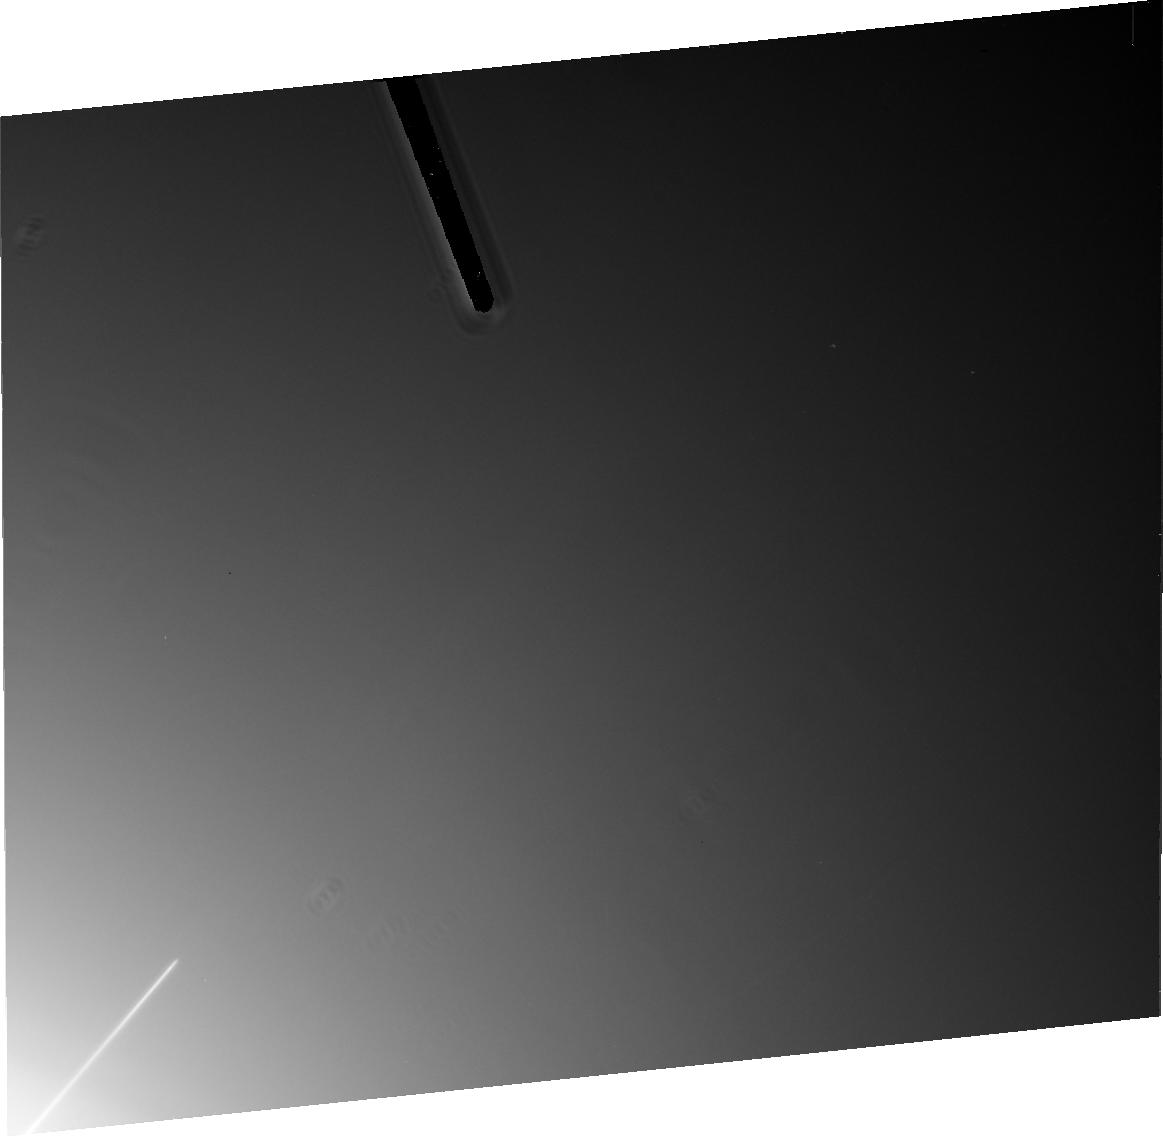
Target: JUP-RING-WEST-GOSSAMER
Instrument: ACS/HRC
Filter: F814W
Exposure: 22 min
Observation ID: j6mm09010

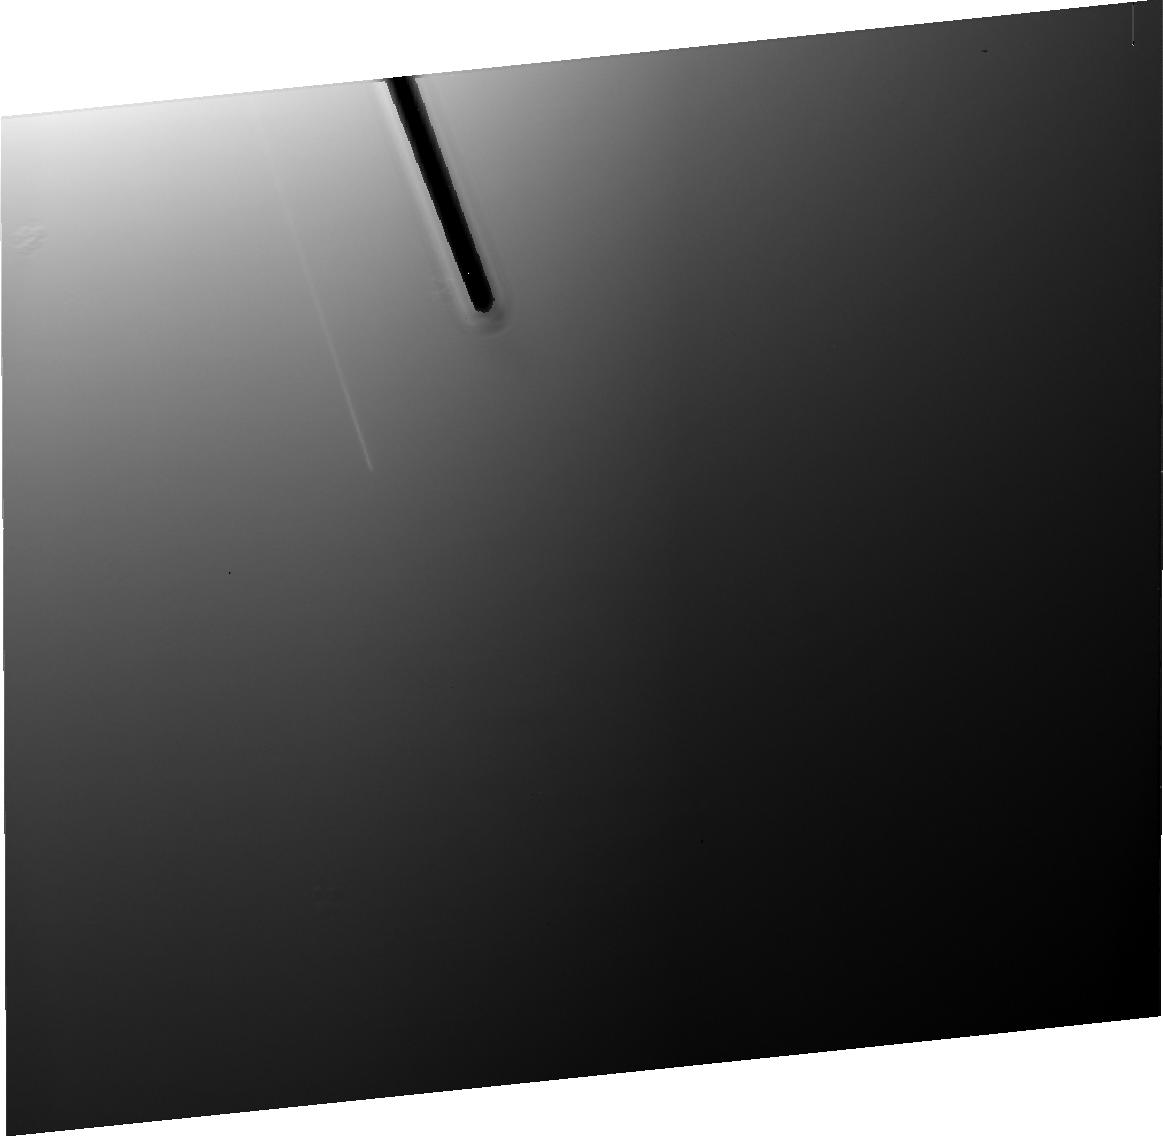
Target: JUP-RING-WEST-METIS
Instrument: ACS/HRC
Filter: F475W
Exposure: 12 min
Observation ID: j6mm01030

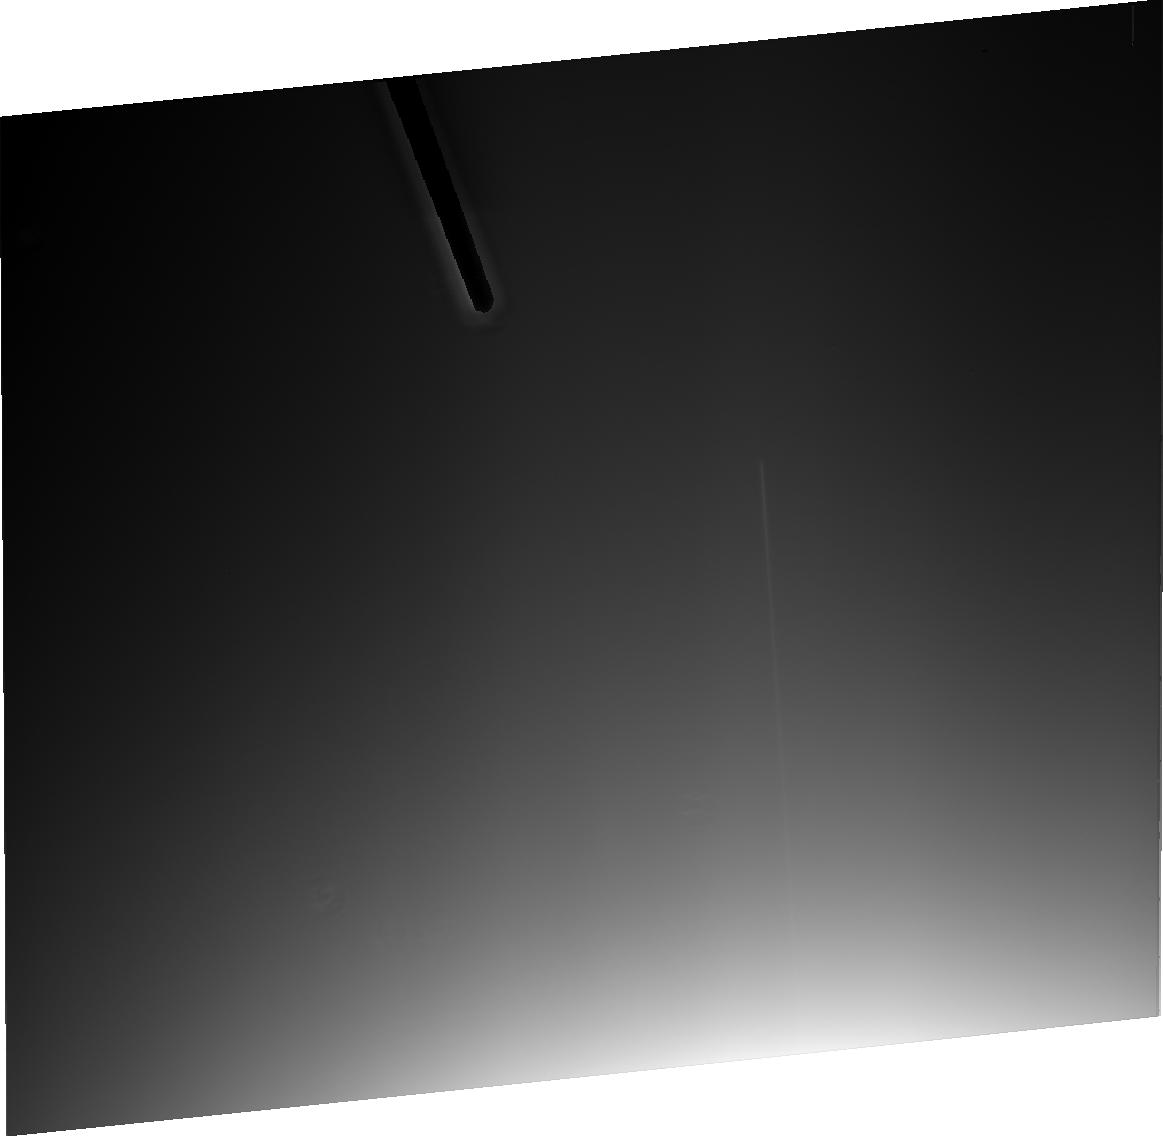
Target: JUP-RING-EAST-ADRASTEA
Instrument: ACS/HRC
Filter: F606W
Exposure: 6 min
Observation ID: j6mm04020

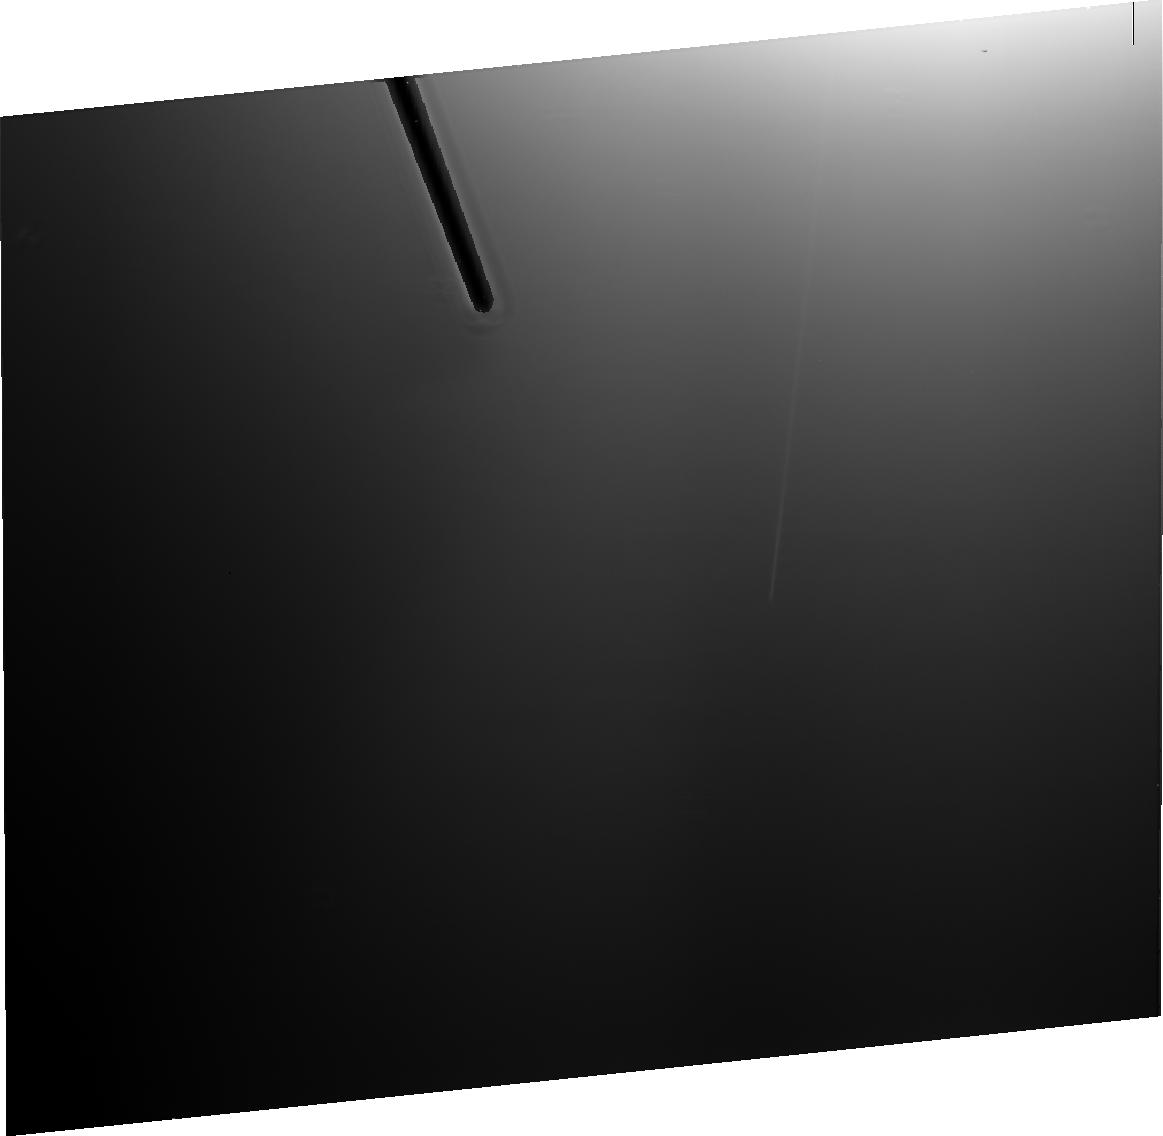
Target: JUP-RING-EAST-ADRASTEA-2
Instrument: ACS/HRC
Filter: F475W
Exposure: 12 min
Observation ID: j6mm10030

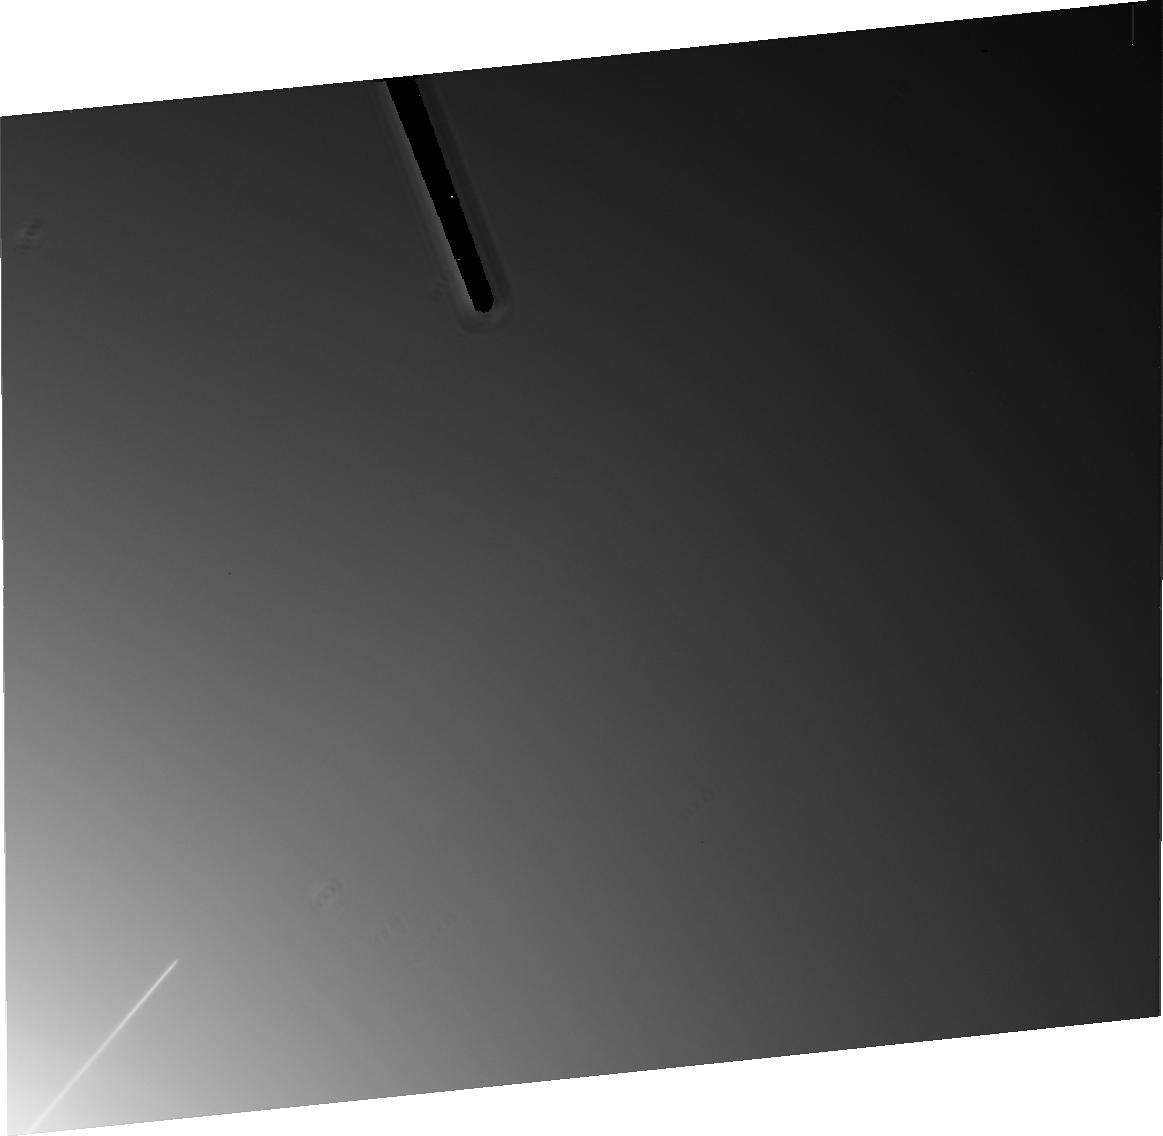
Target: JUP-RING-WEST-GOSSAMER
Instrument: ACS/HRC
Filter: F606W
Exposure: 14 min
Observation ID: j6mm09020

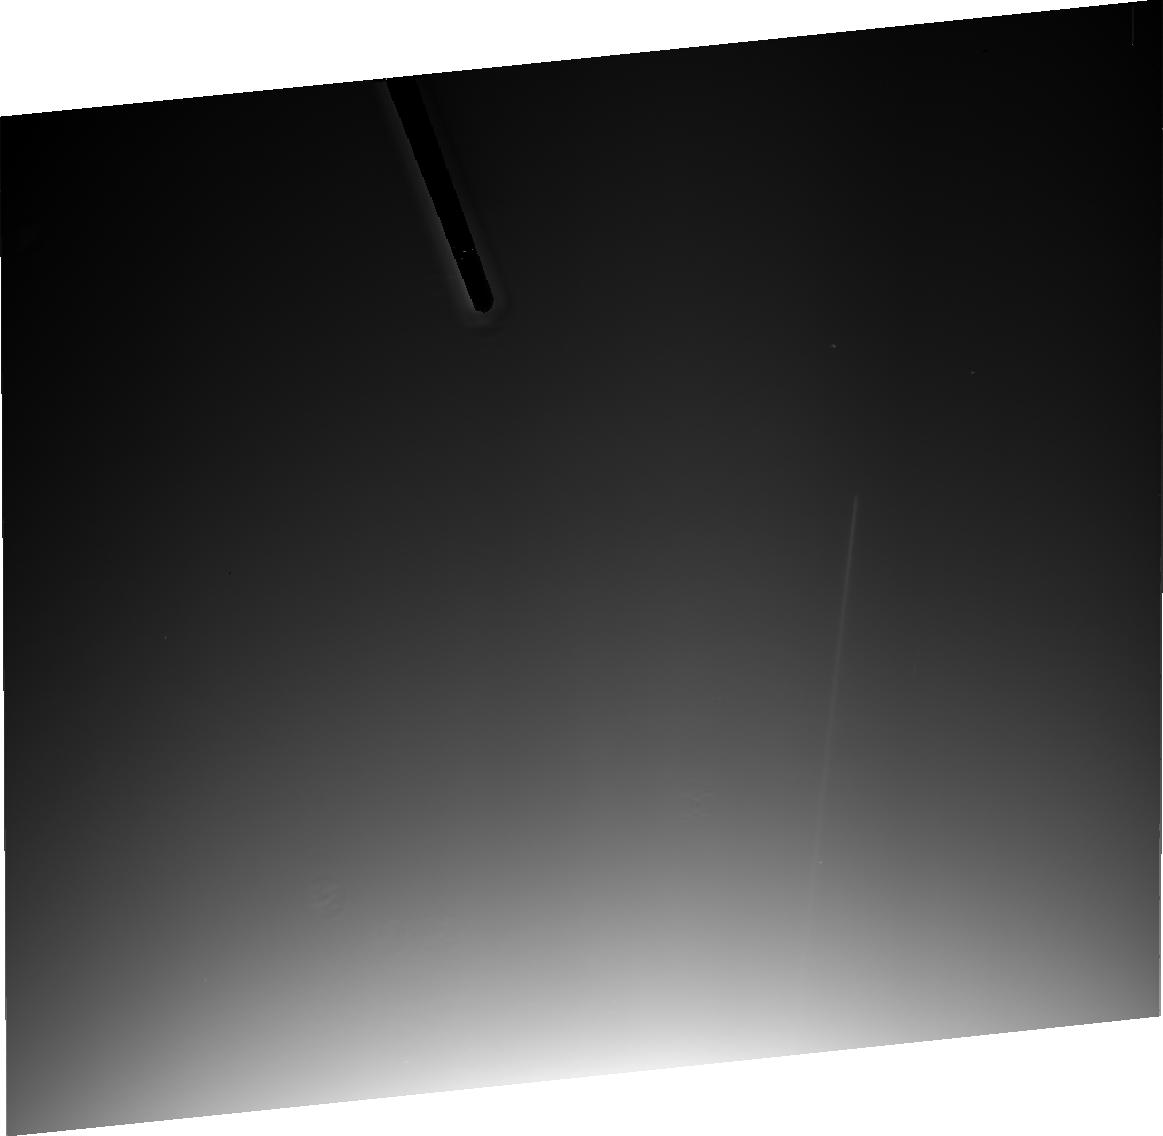
Target: JUP-RING-WEST-METIS
Instrument: ACS/HRC
Filter: F814W
Exposure: 10 min
Observation ID: j6mm08010

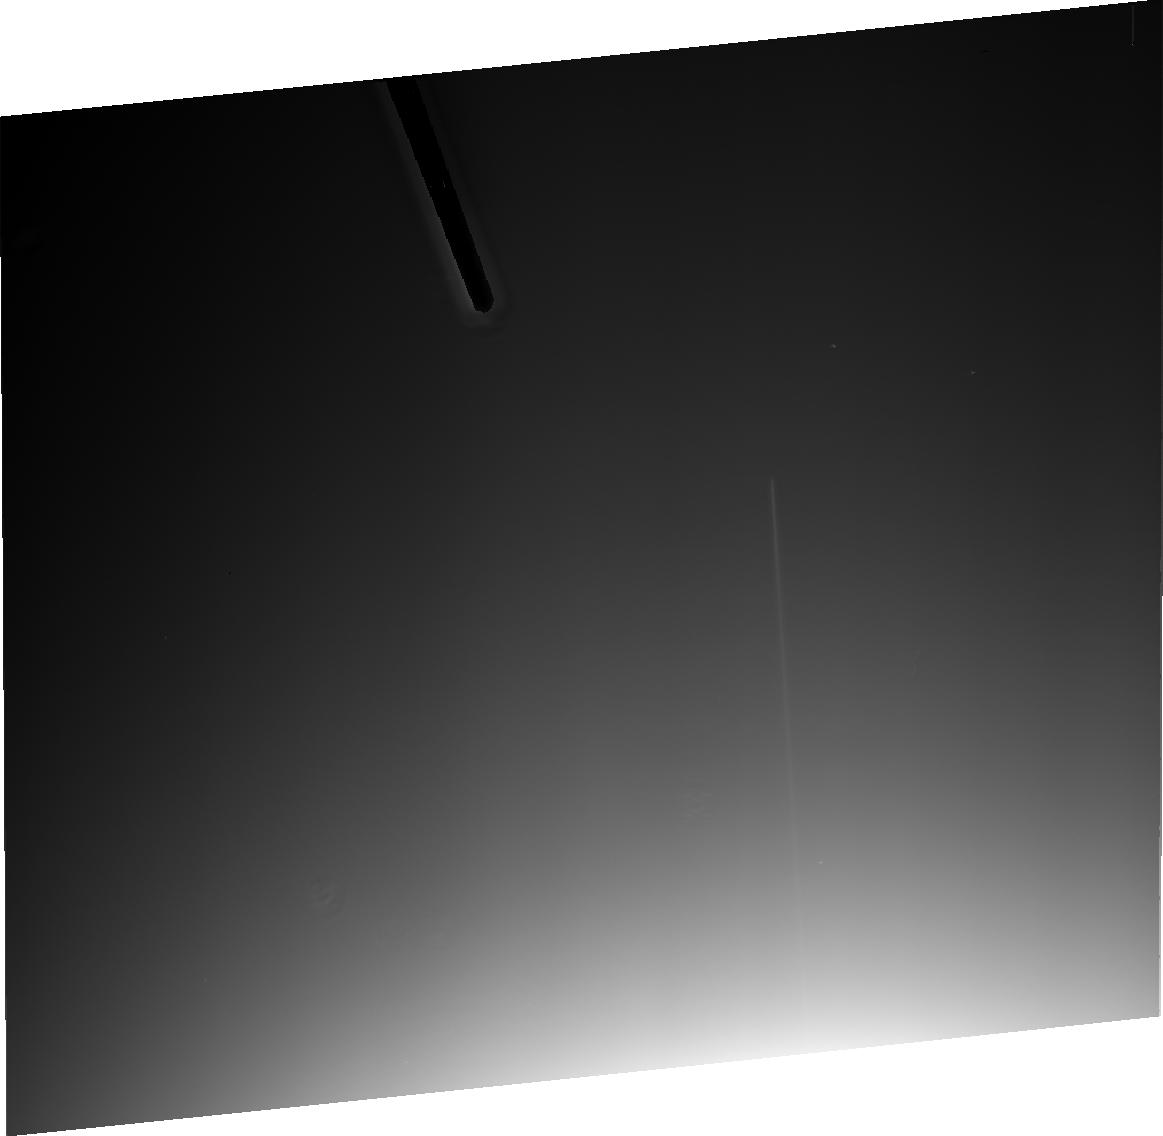
Target: JUP-RING-EAST-ADRASTEA
Instrument: ACS/HRC
Filter: F814W
Exposure: 10 min
Observation ID: j6mm05010

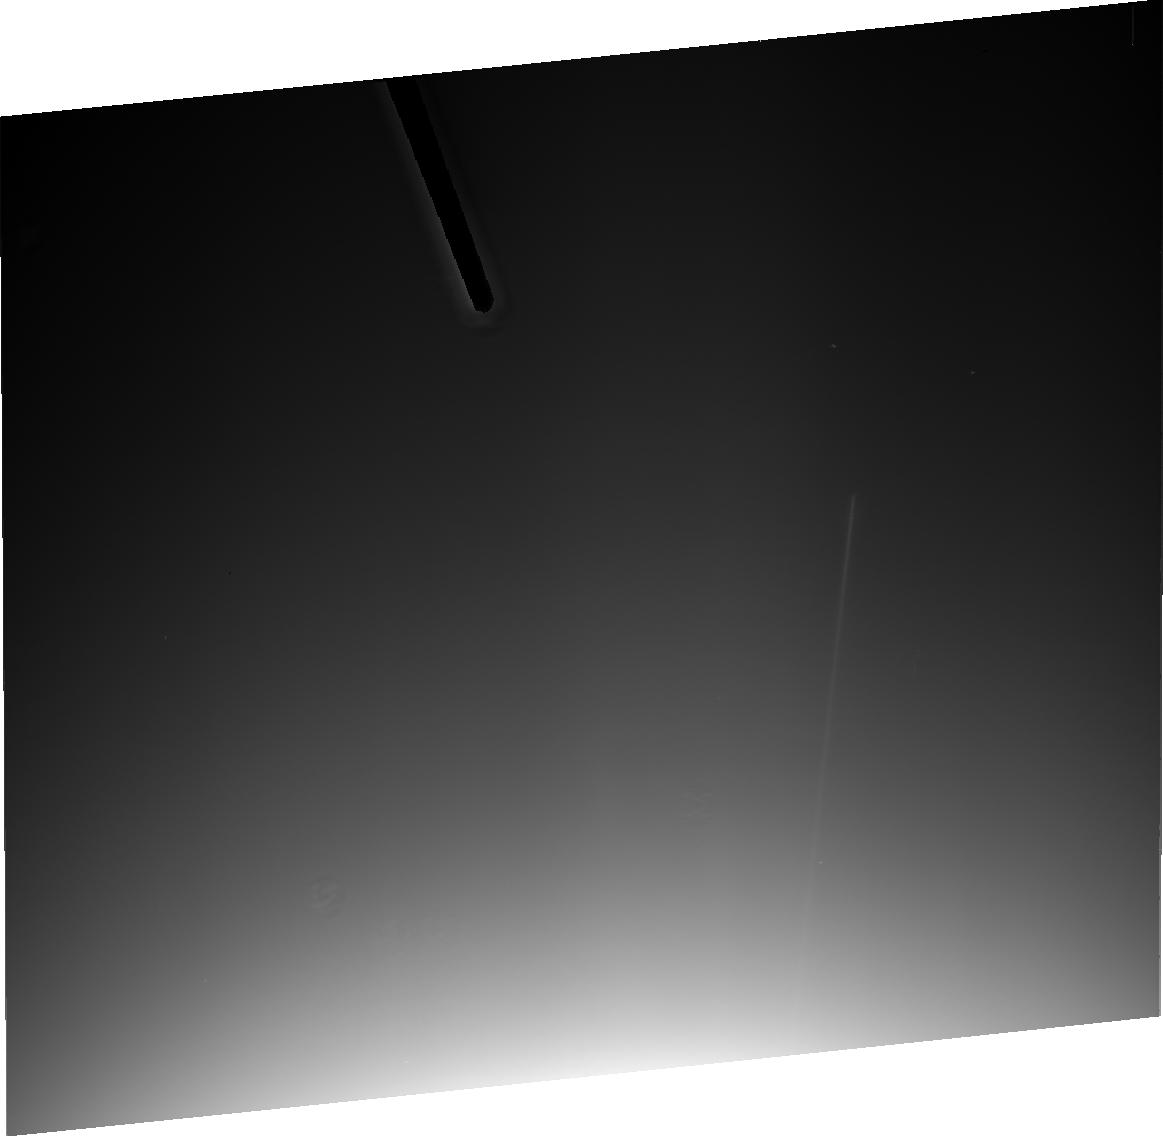
Target: JUP-RING-WEST-METIS
Instrument: ACS/HRC
Filter: F814W
Exposure: 10 min
Observation ID: j6mm06010

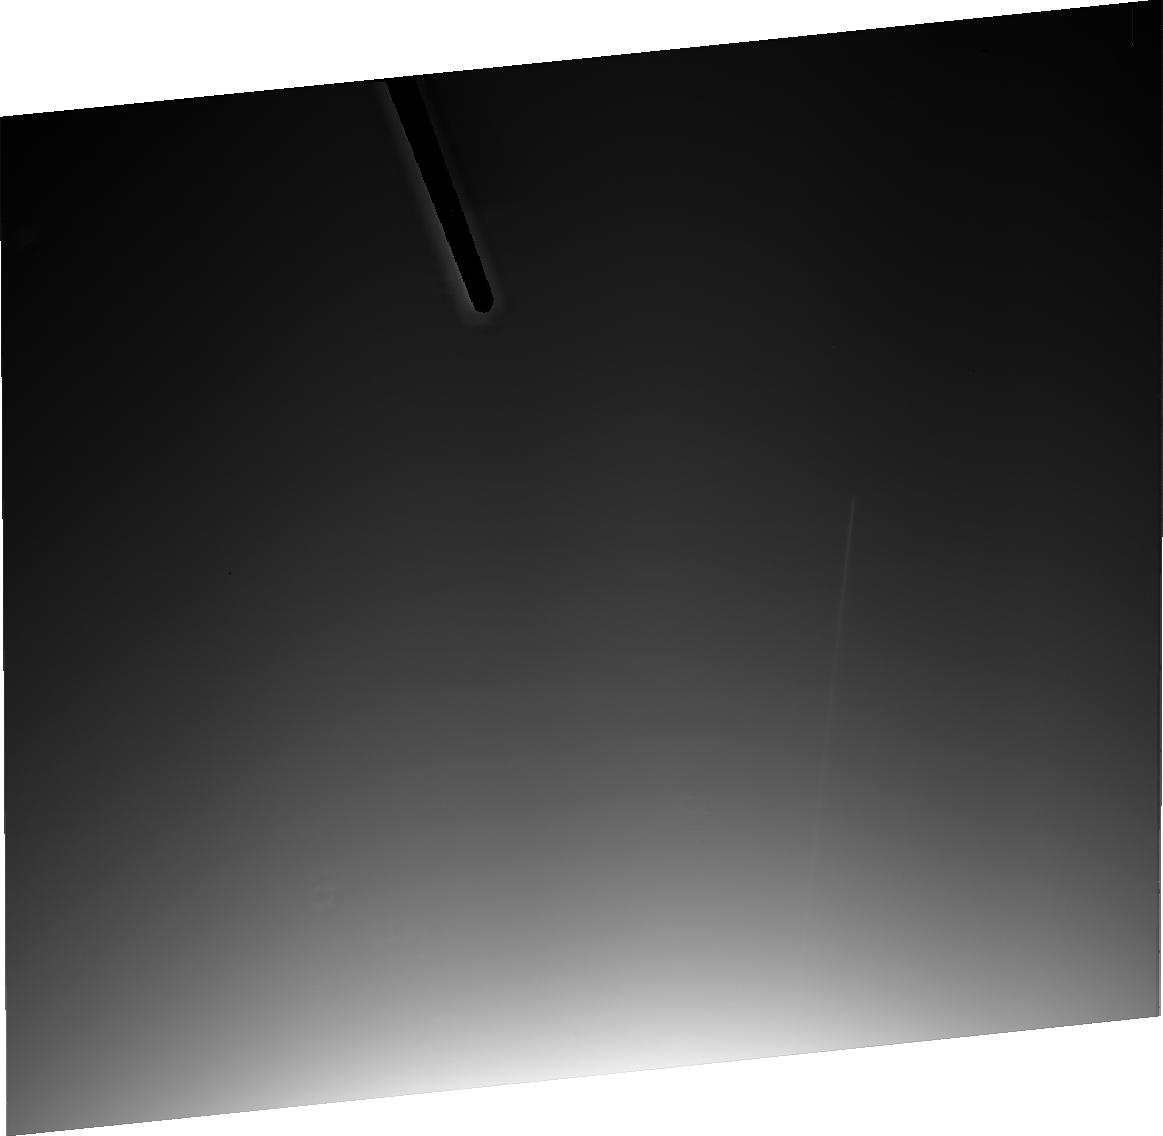
Target: JUP-RING-WEST-METIS
Instrument: ACS/HRC
Filter: F475W
Exposure: 12 min
Observation ID: j6mm06030

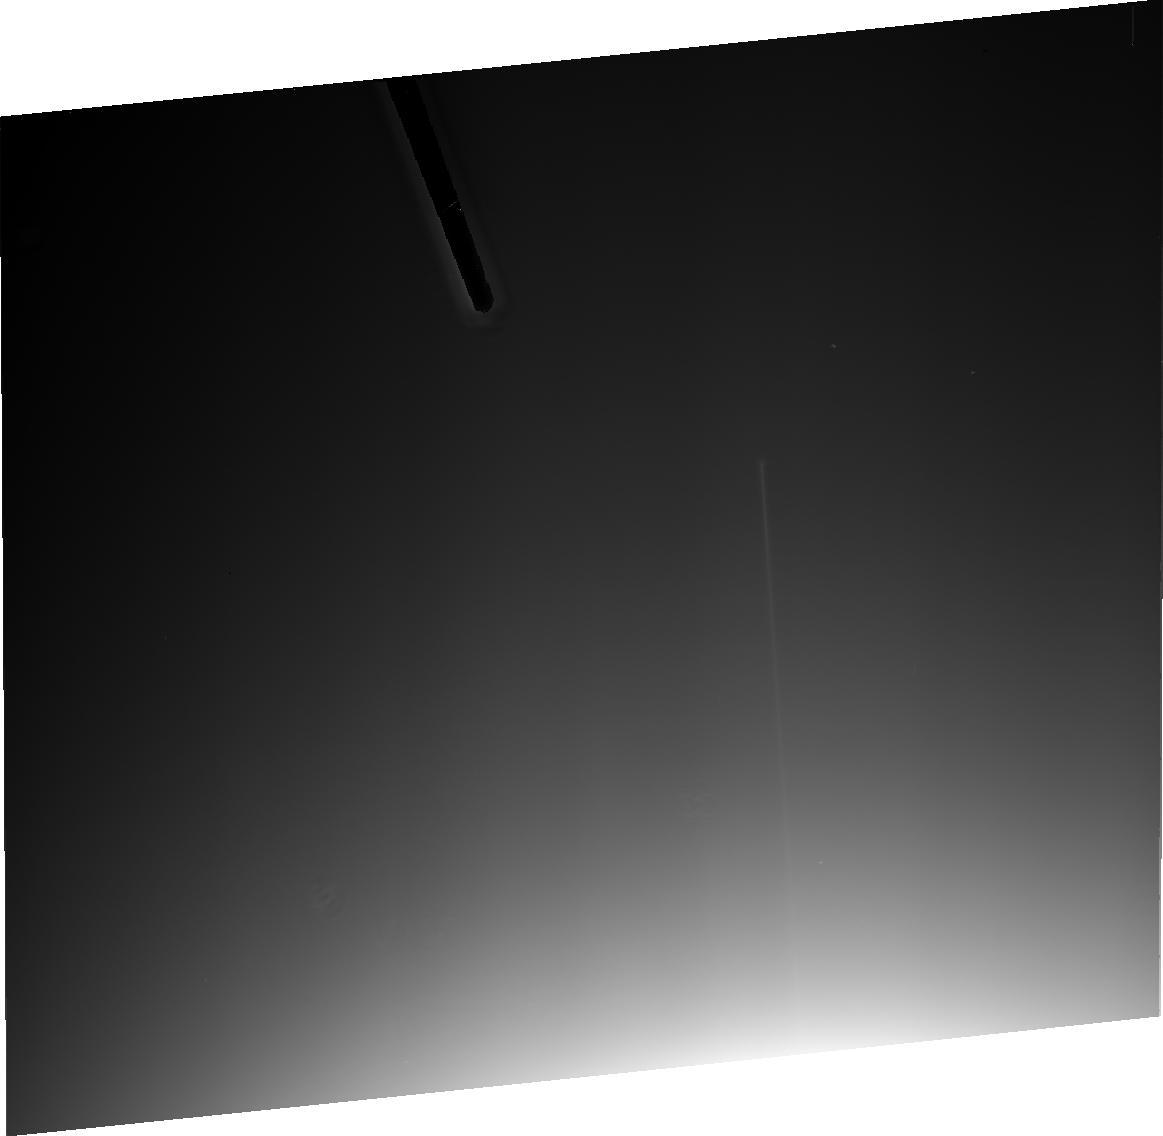
Target: JUP-RING-EAST-ADRASTEA
Instrument: ACS/HRC
Filter: F814W
Exposure: 10 min
Observation ID: j6mm04010

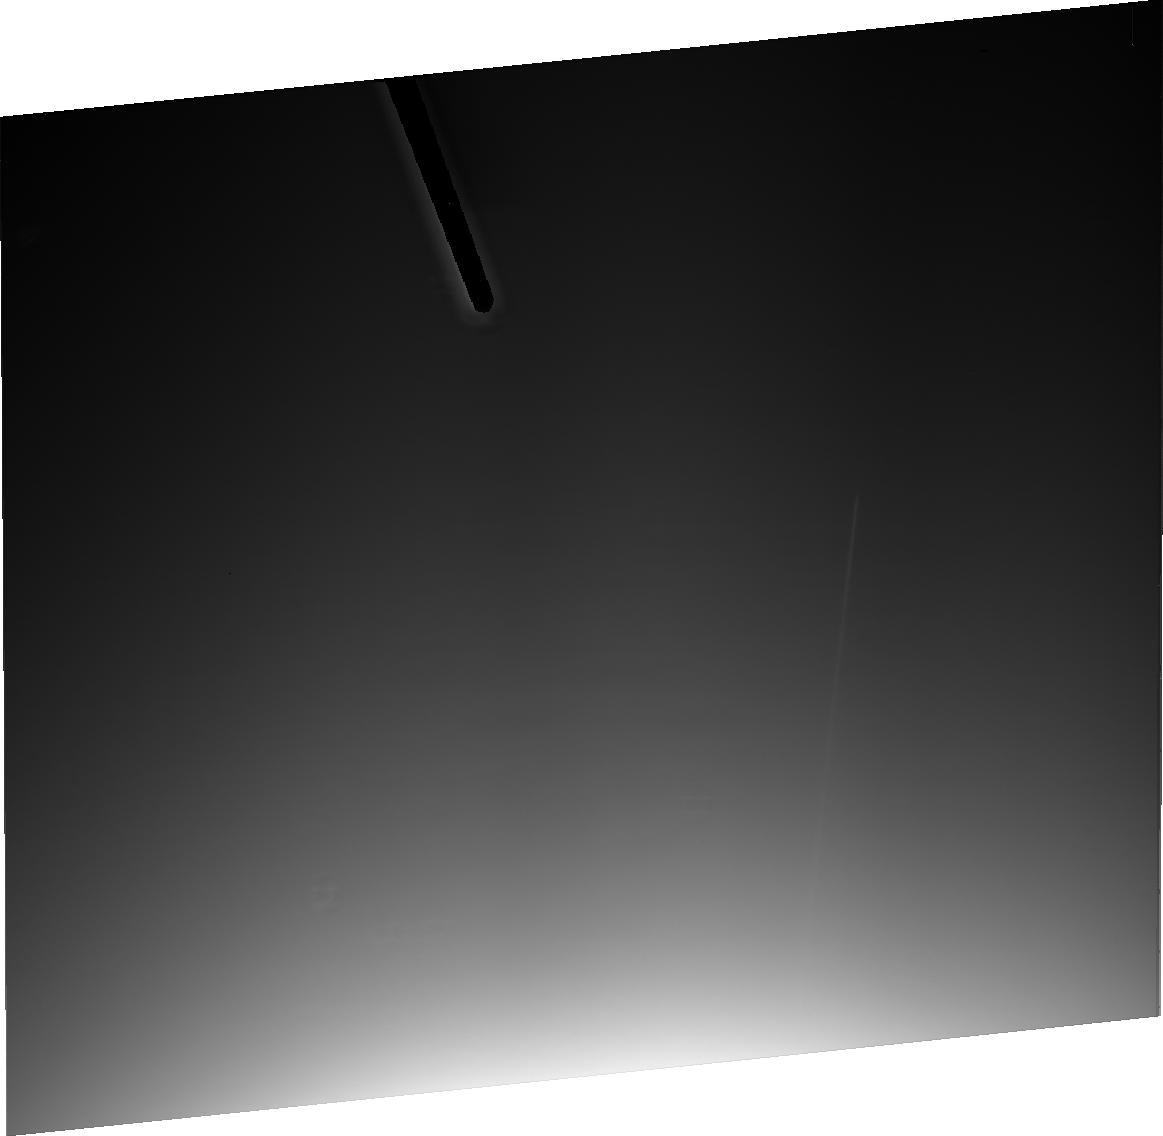
Target: JUP-RING-WEST-METIS
Instrument: ACS/HRC
Filter: F475W
Exposure: 12 min
Observation ID: j6mm08030

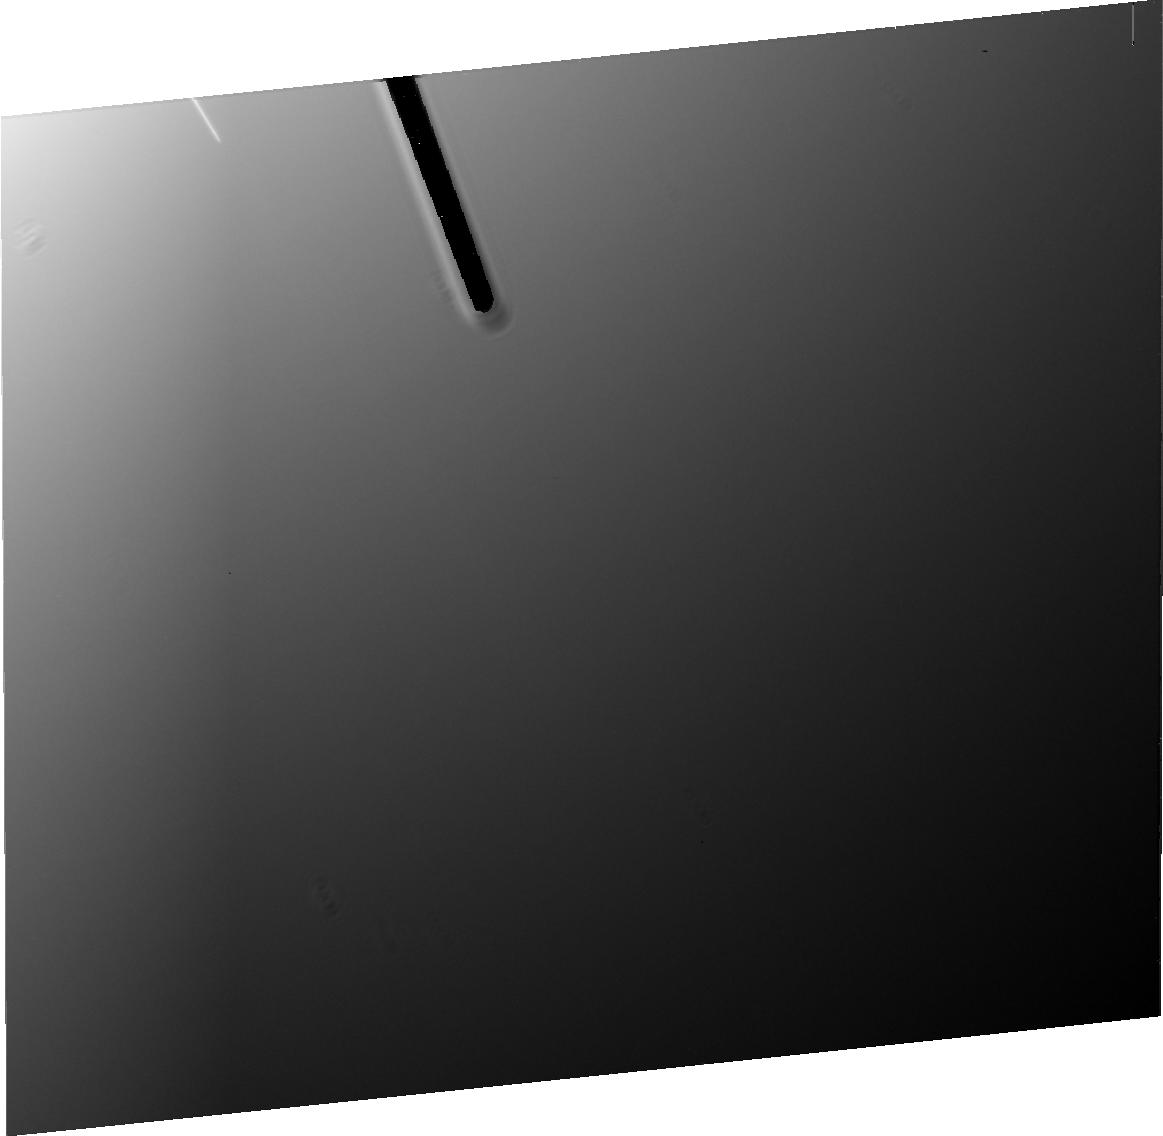
Target: JUP-RING-WEST-GOSSAMER
Instrument: ACS/HRC
Filter: F606W
Exposure: 14 min
Observation ID: j6mm03020

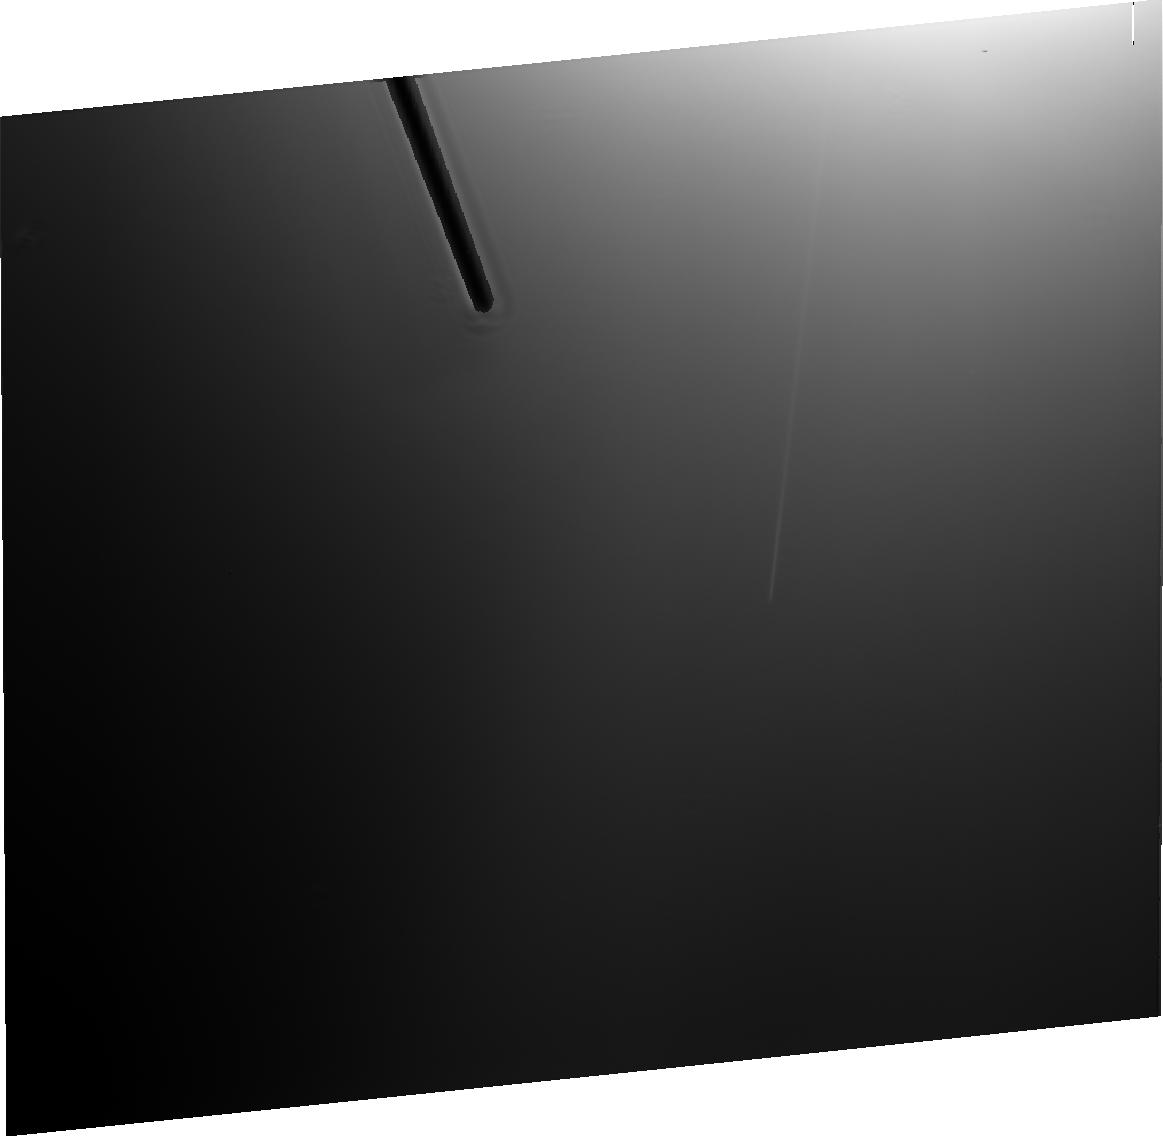
Target: JUP-RING-EAST-ADRASTEA-2
Instrument: ACS/HRC
Filter: F606W
Exposure: 6 min
Observation ID: j6mm10020

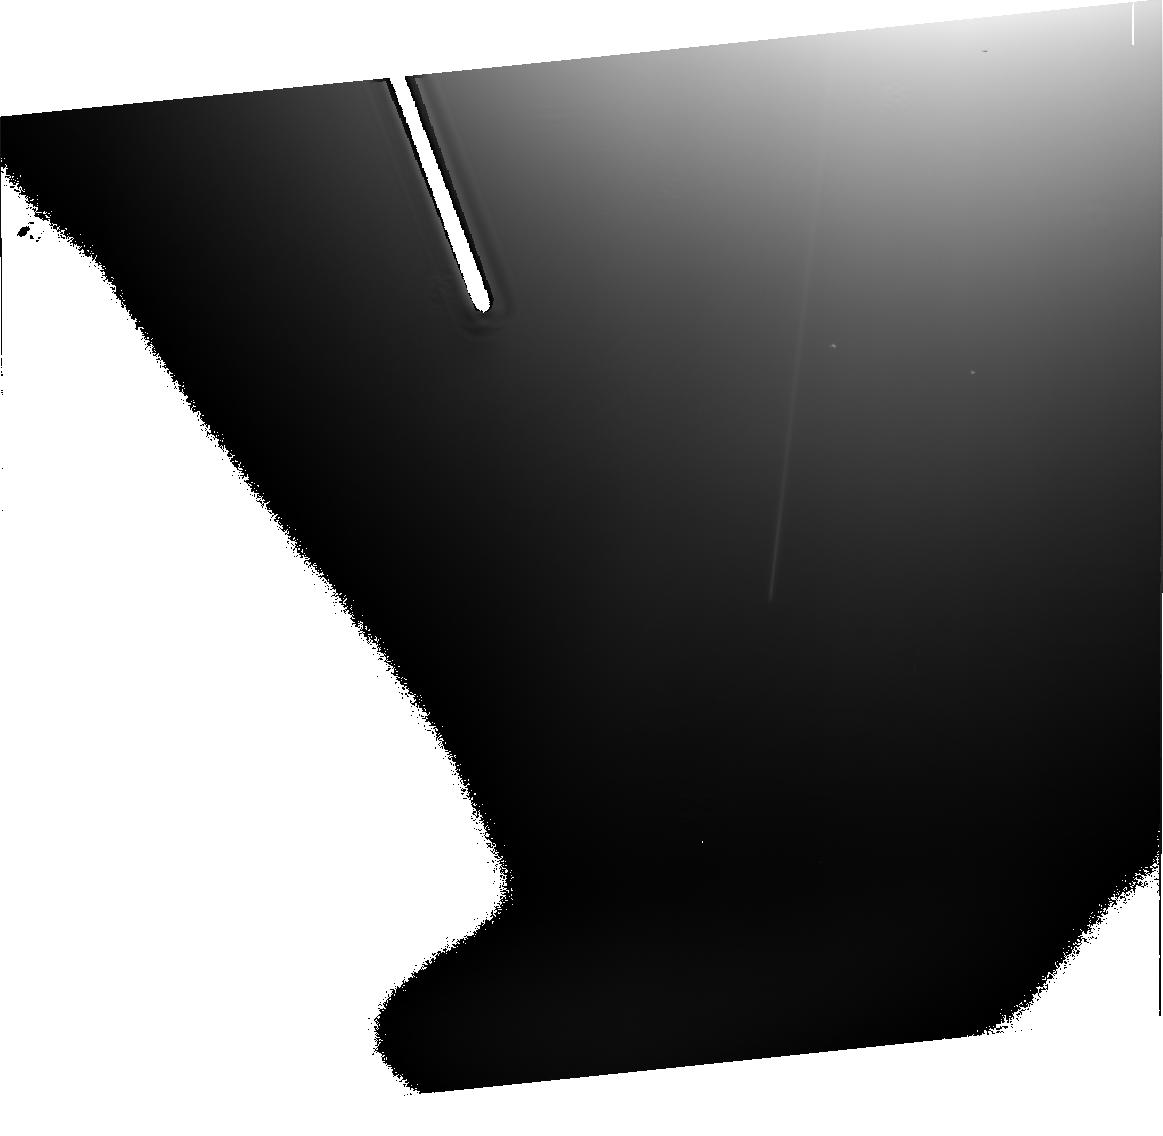
Target: JUP-RING-EAST-ADRASTEA-2
Instrument: ACS/HRC
Filter: F814W
Exposure: 10 min
Observation ID: j6mm10010

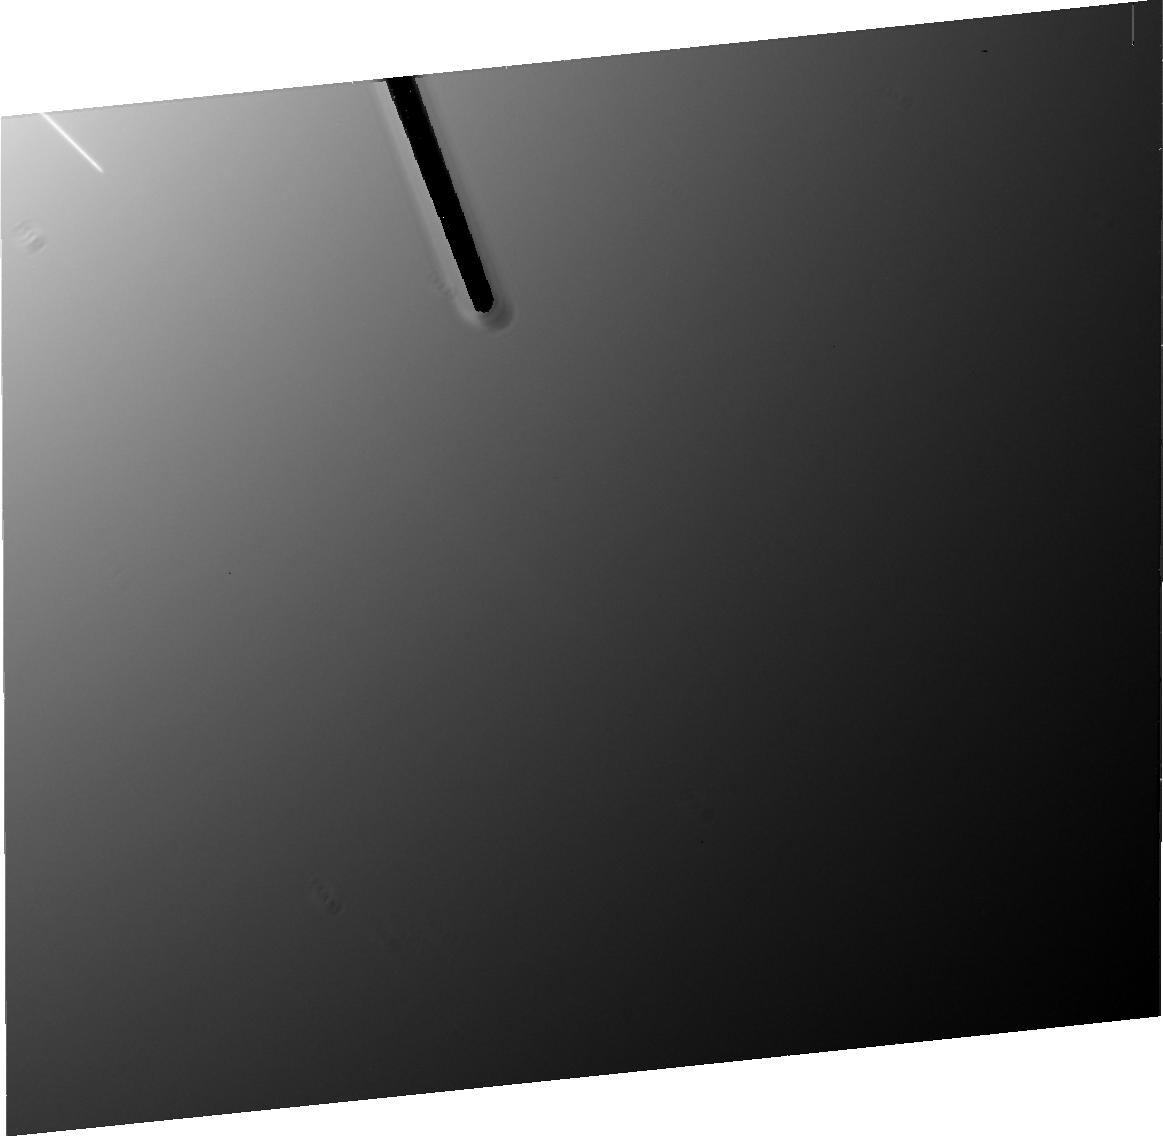
Target: JUP-RING-WEST-GOSSAMER
Instrument: ACS/HRC
Filter: F606W
Exposure: 14 min
Observation ID: j6mm07020

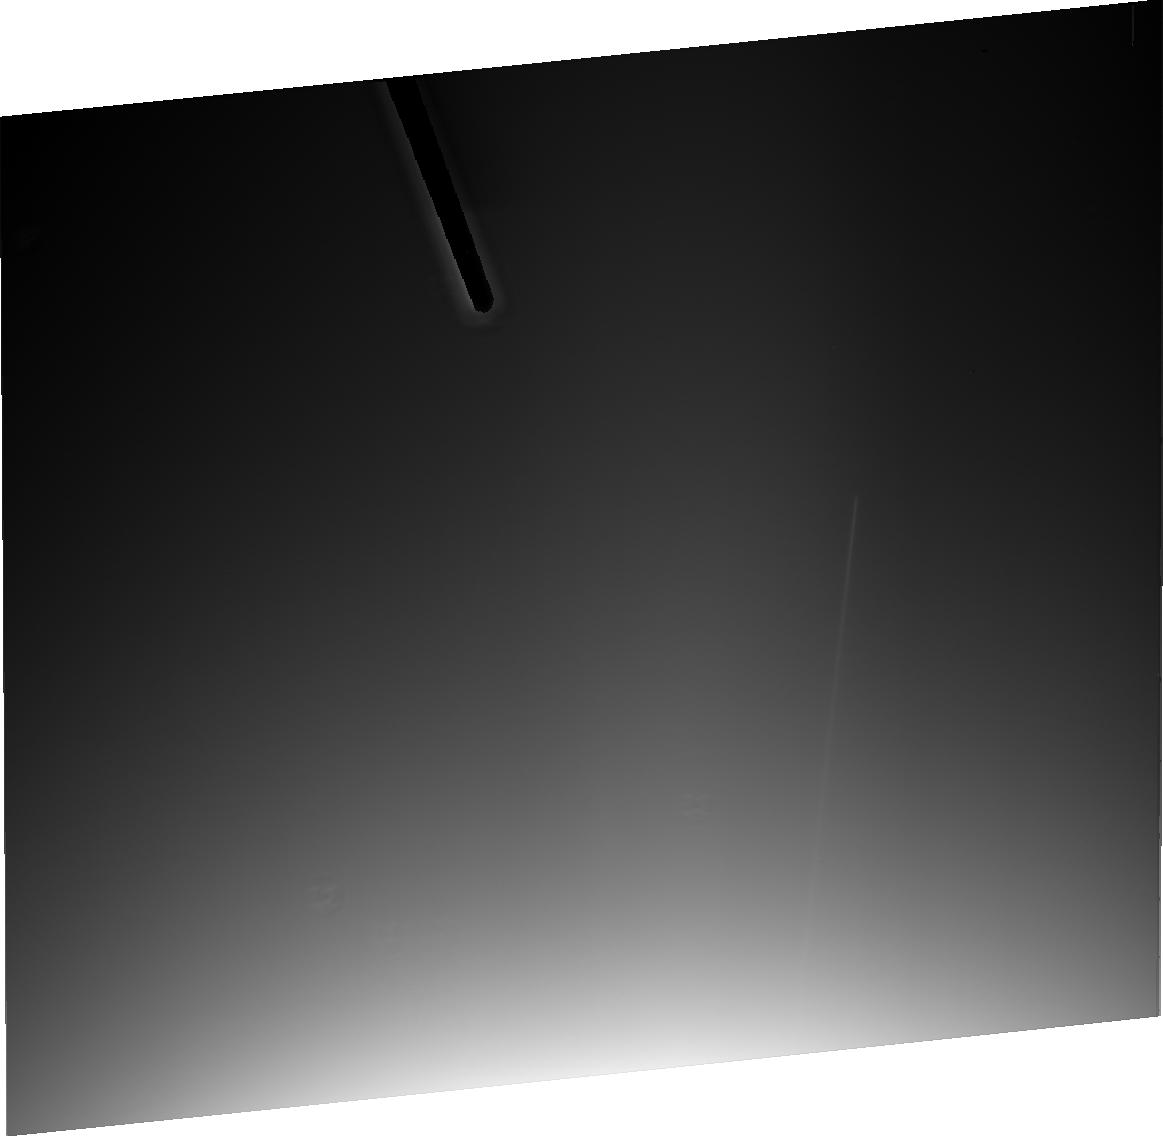
Target: JUP-RING-WEST-METIS
Instrument: ACS/HRC
Filter: F606W
Exposure: 6 min
Observation ID: j6mm08020

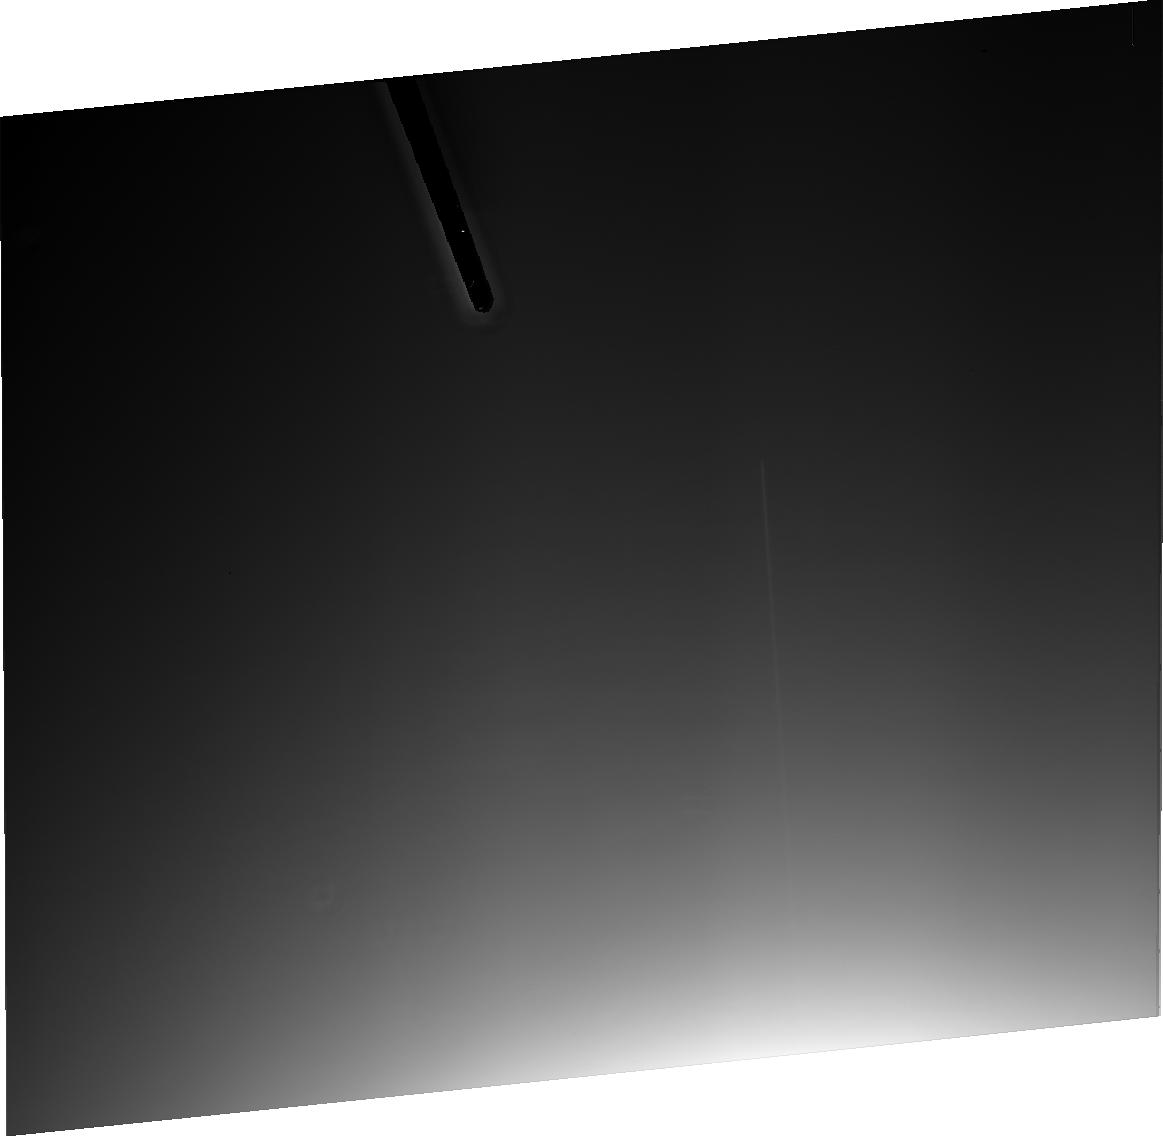
Target: JUP-RING-EAST-ADRASTEA
Instrument: ACS/HRC
Filter: F475W
Exposure: 12 min
Observation ID: j6mm04030

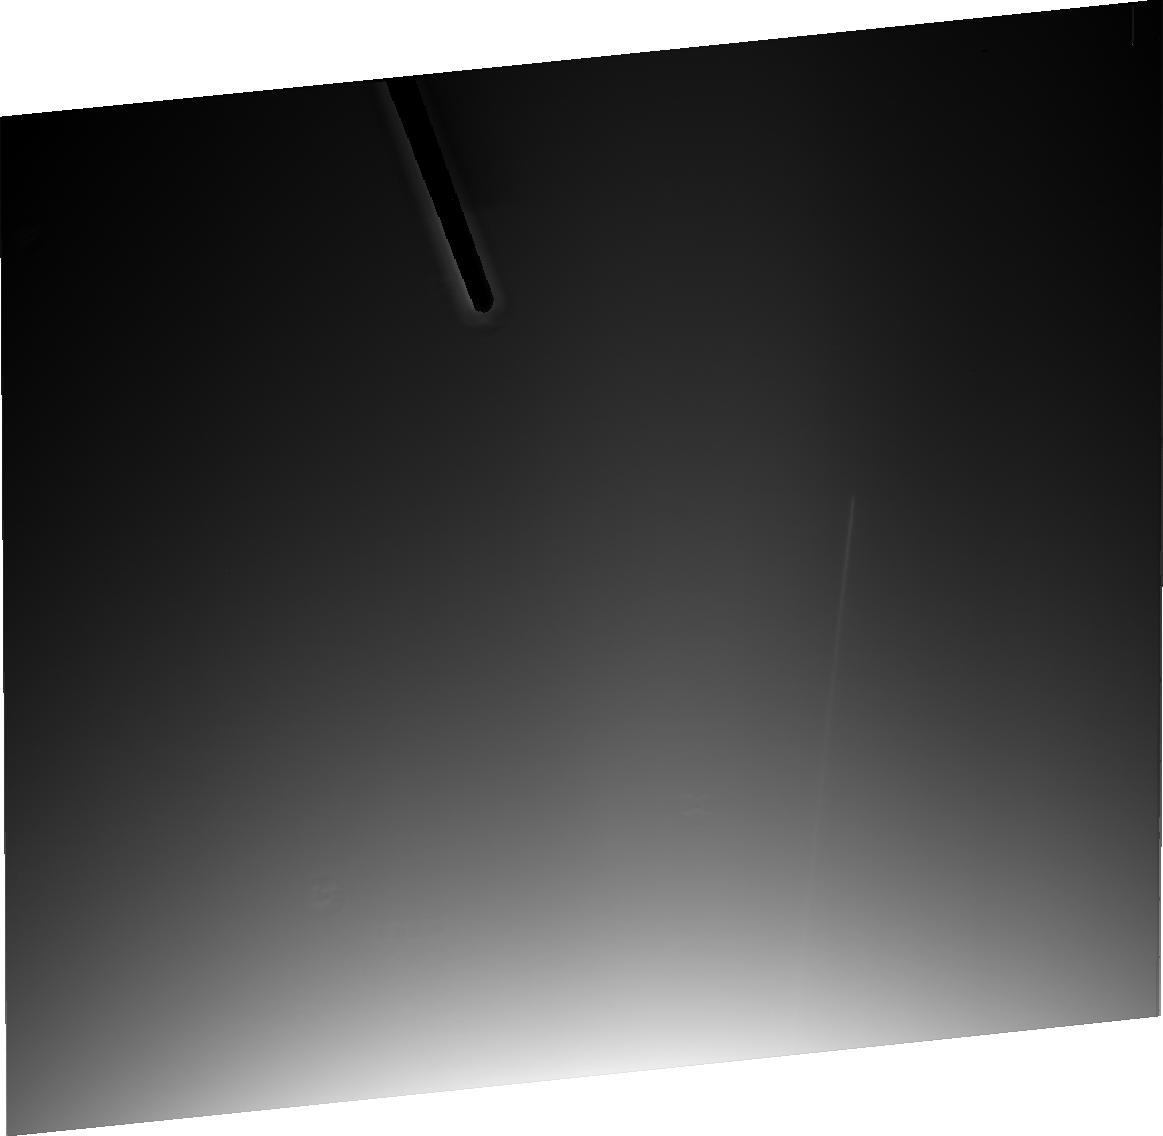
Target: JUP-RING-WEST-METIS
Instrument: ACS/HRC
Filter: F606W
Exposure: 6 min
Observation ID: j6mm06020

Jupiters Ring Plane Crossing of 2002-2003 (PI: Showalter, Mark R.)

Jupiter's ring system consists of three components: the main band, the vertically-extended inner halo and the exterior gossamer rings. Each component illustrates aspects of dust dynamics within Jupiter's inclined magnetic field and its strong plasma environment. We will image all three components with ACS during an unusual, extended period of edge-on viewing, December 2002 through February 2003. For faint planetary rings, this geometry improves the signal-to-noise ratio considerably and permits an unambiguous decoupling of radial and vertical structure. Although the Jovian rings have been examined by four spacecraft and from the ground, we are still lacking in a systematic set of data that can distinguish between the ring's prominent dust population and its embedded macroscopic source bodies. We also do not know the size distribution of dust with sufficient accuracy to test rival theories of ring origin. Observations of the system at a range of wavelengths and phase angles with ACS will finally make this determination possible. Coordinated observations at the W. M. Keck Telescope will extend our wavelength coverage well into the IR.